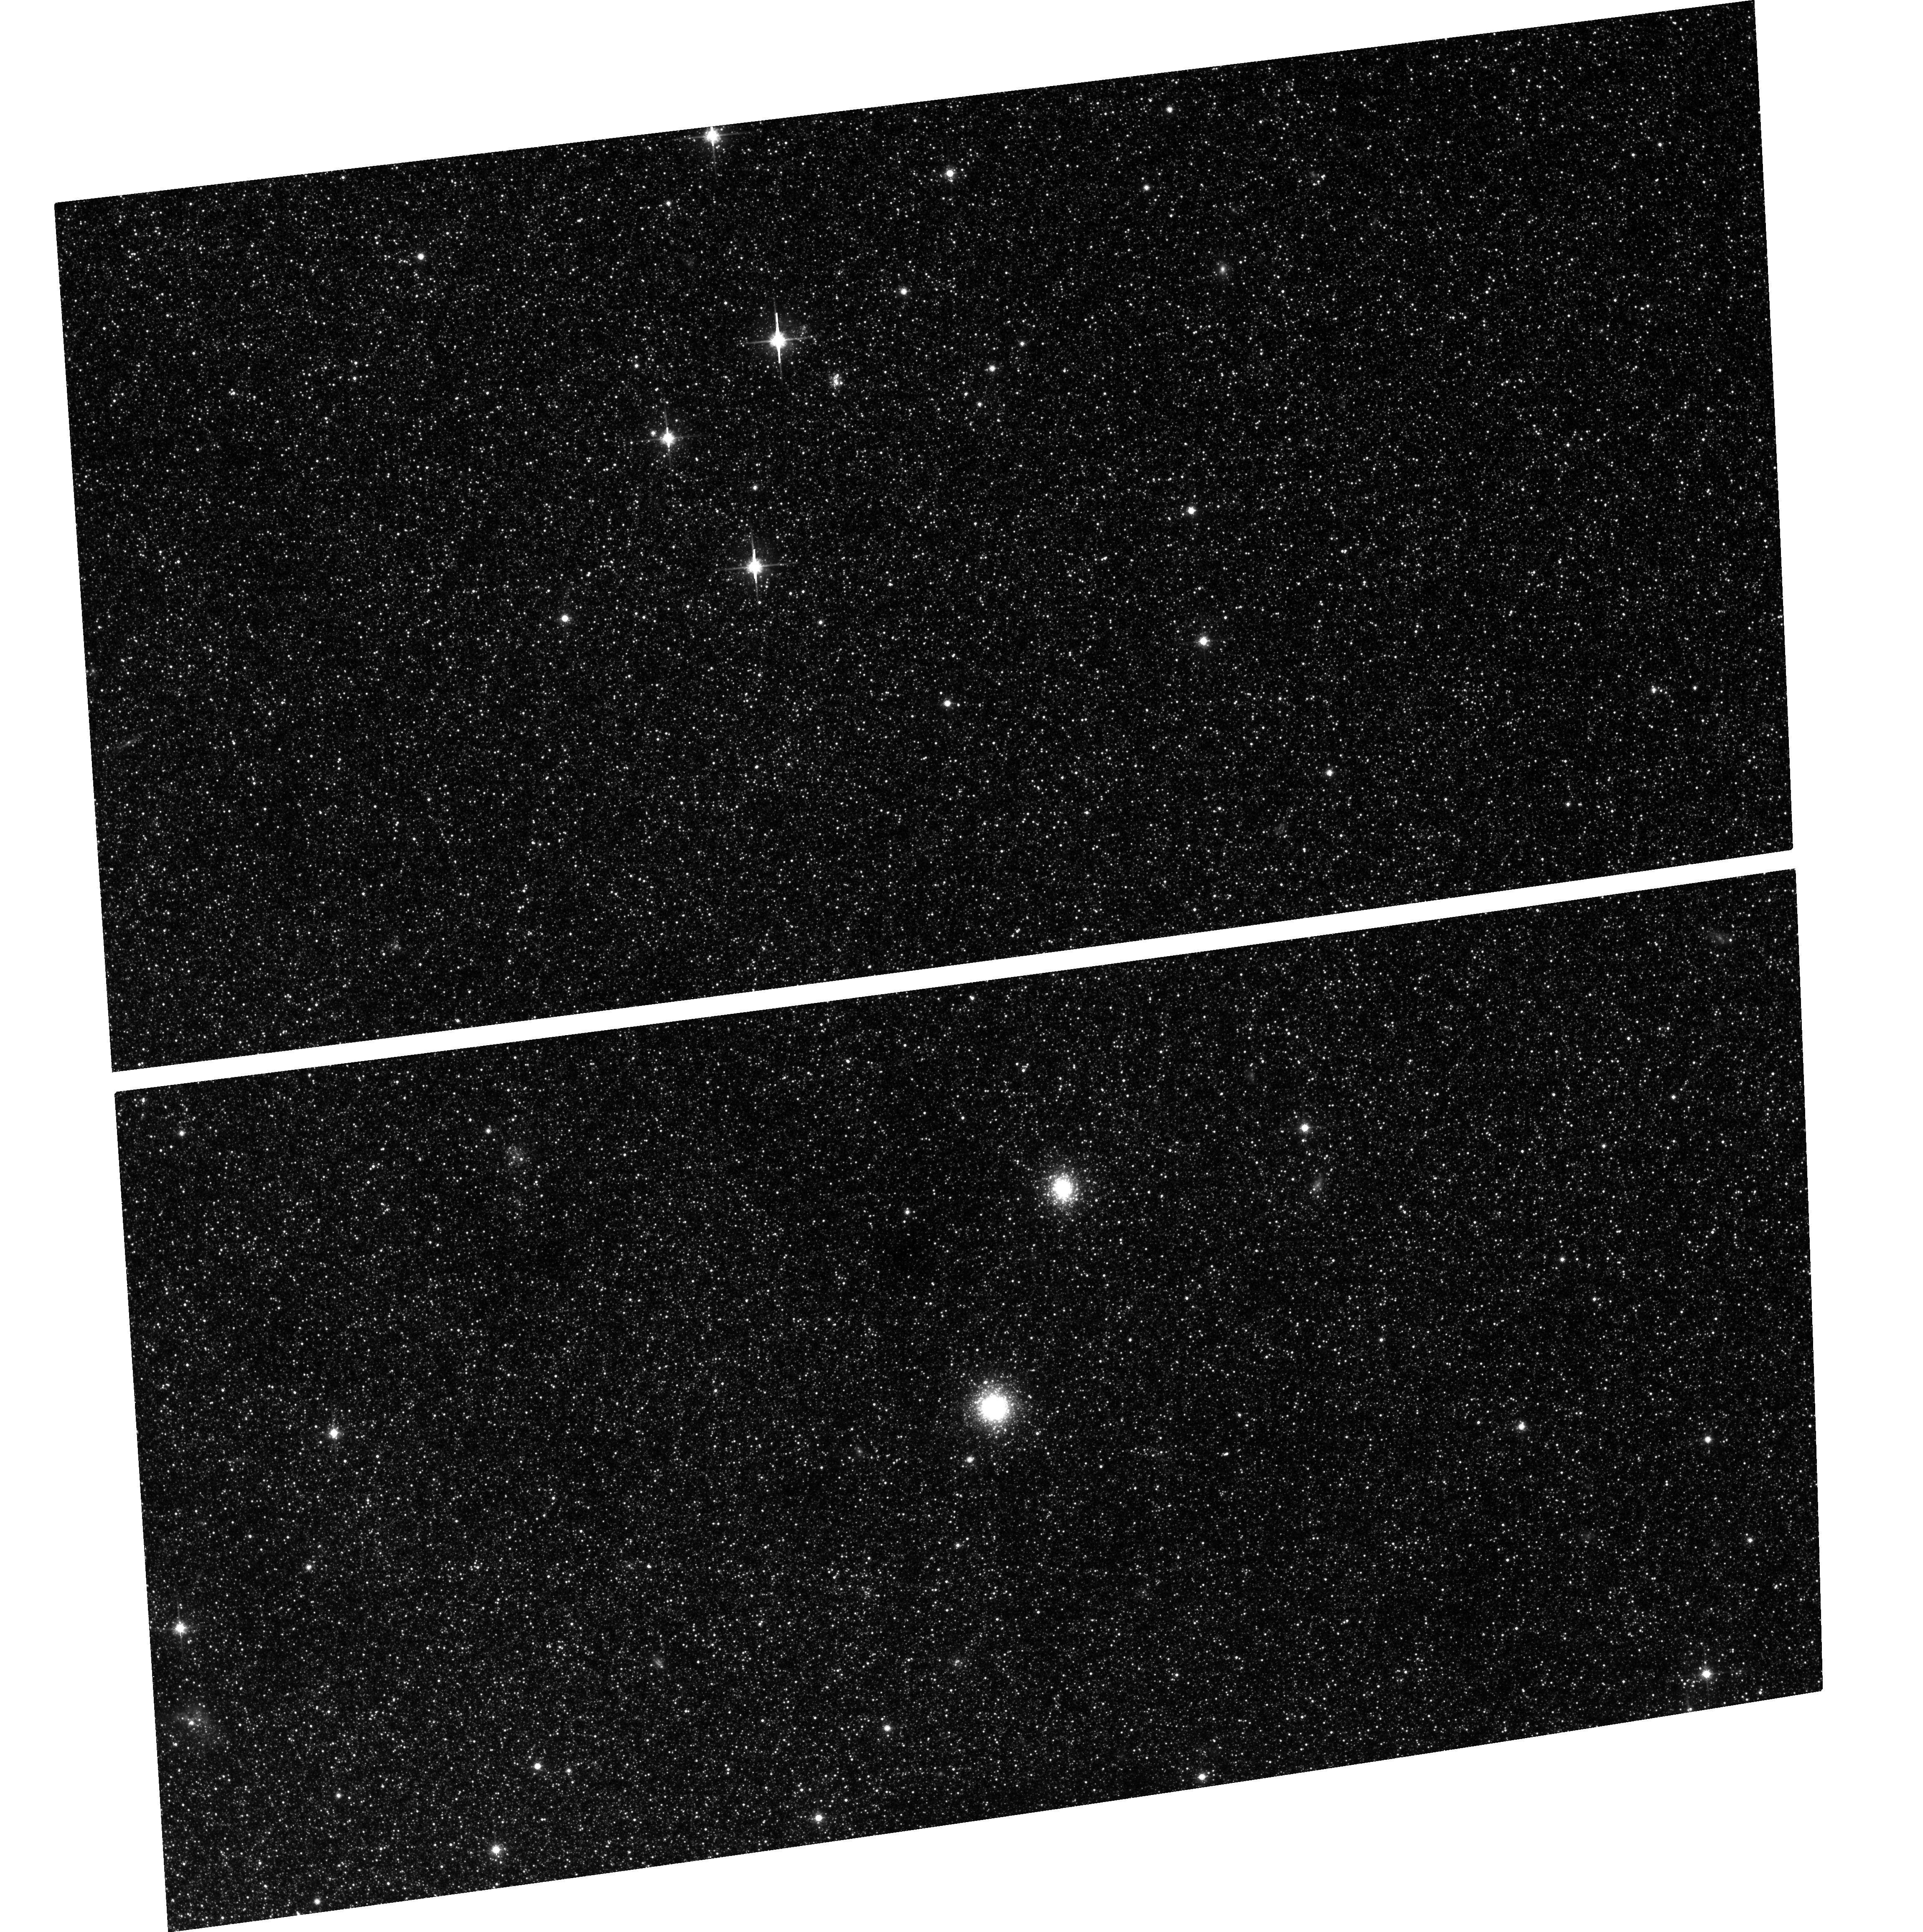
Target: M31-G124
Instrument: ACS/WFC
Filter: F814W
Exposure: 40 min
Observation ID: hst_10260_24_acs_wfc_f814w_j8z024

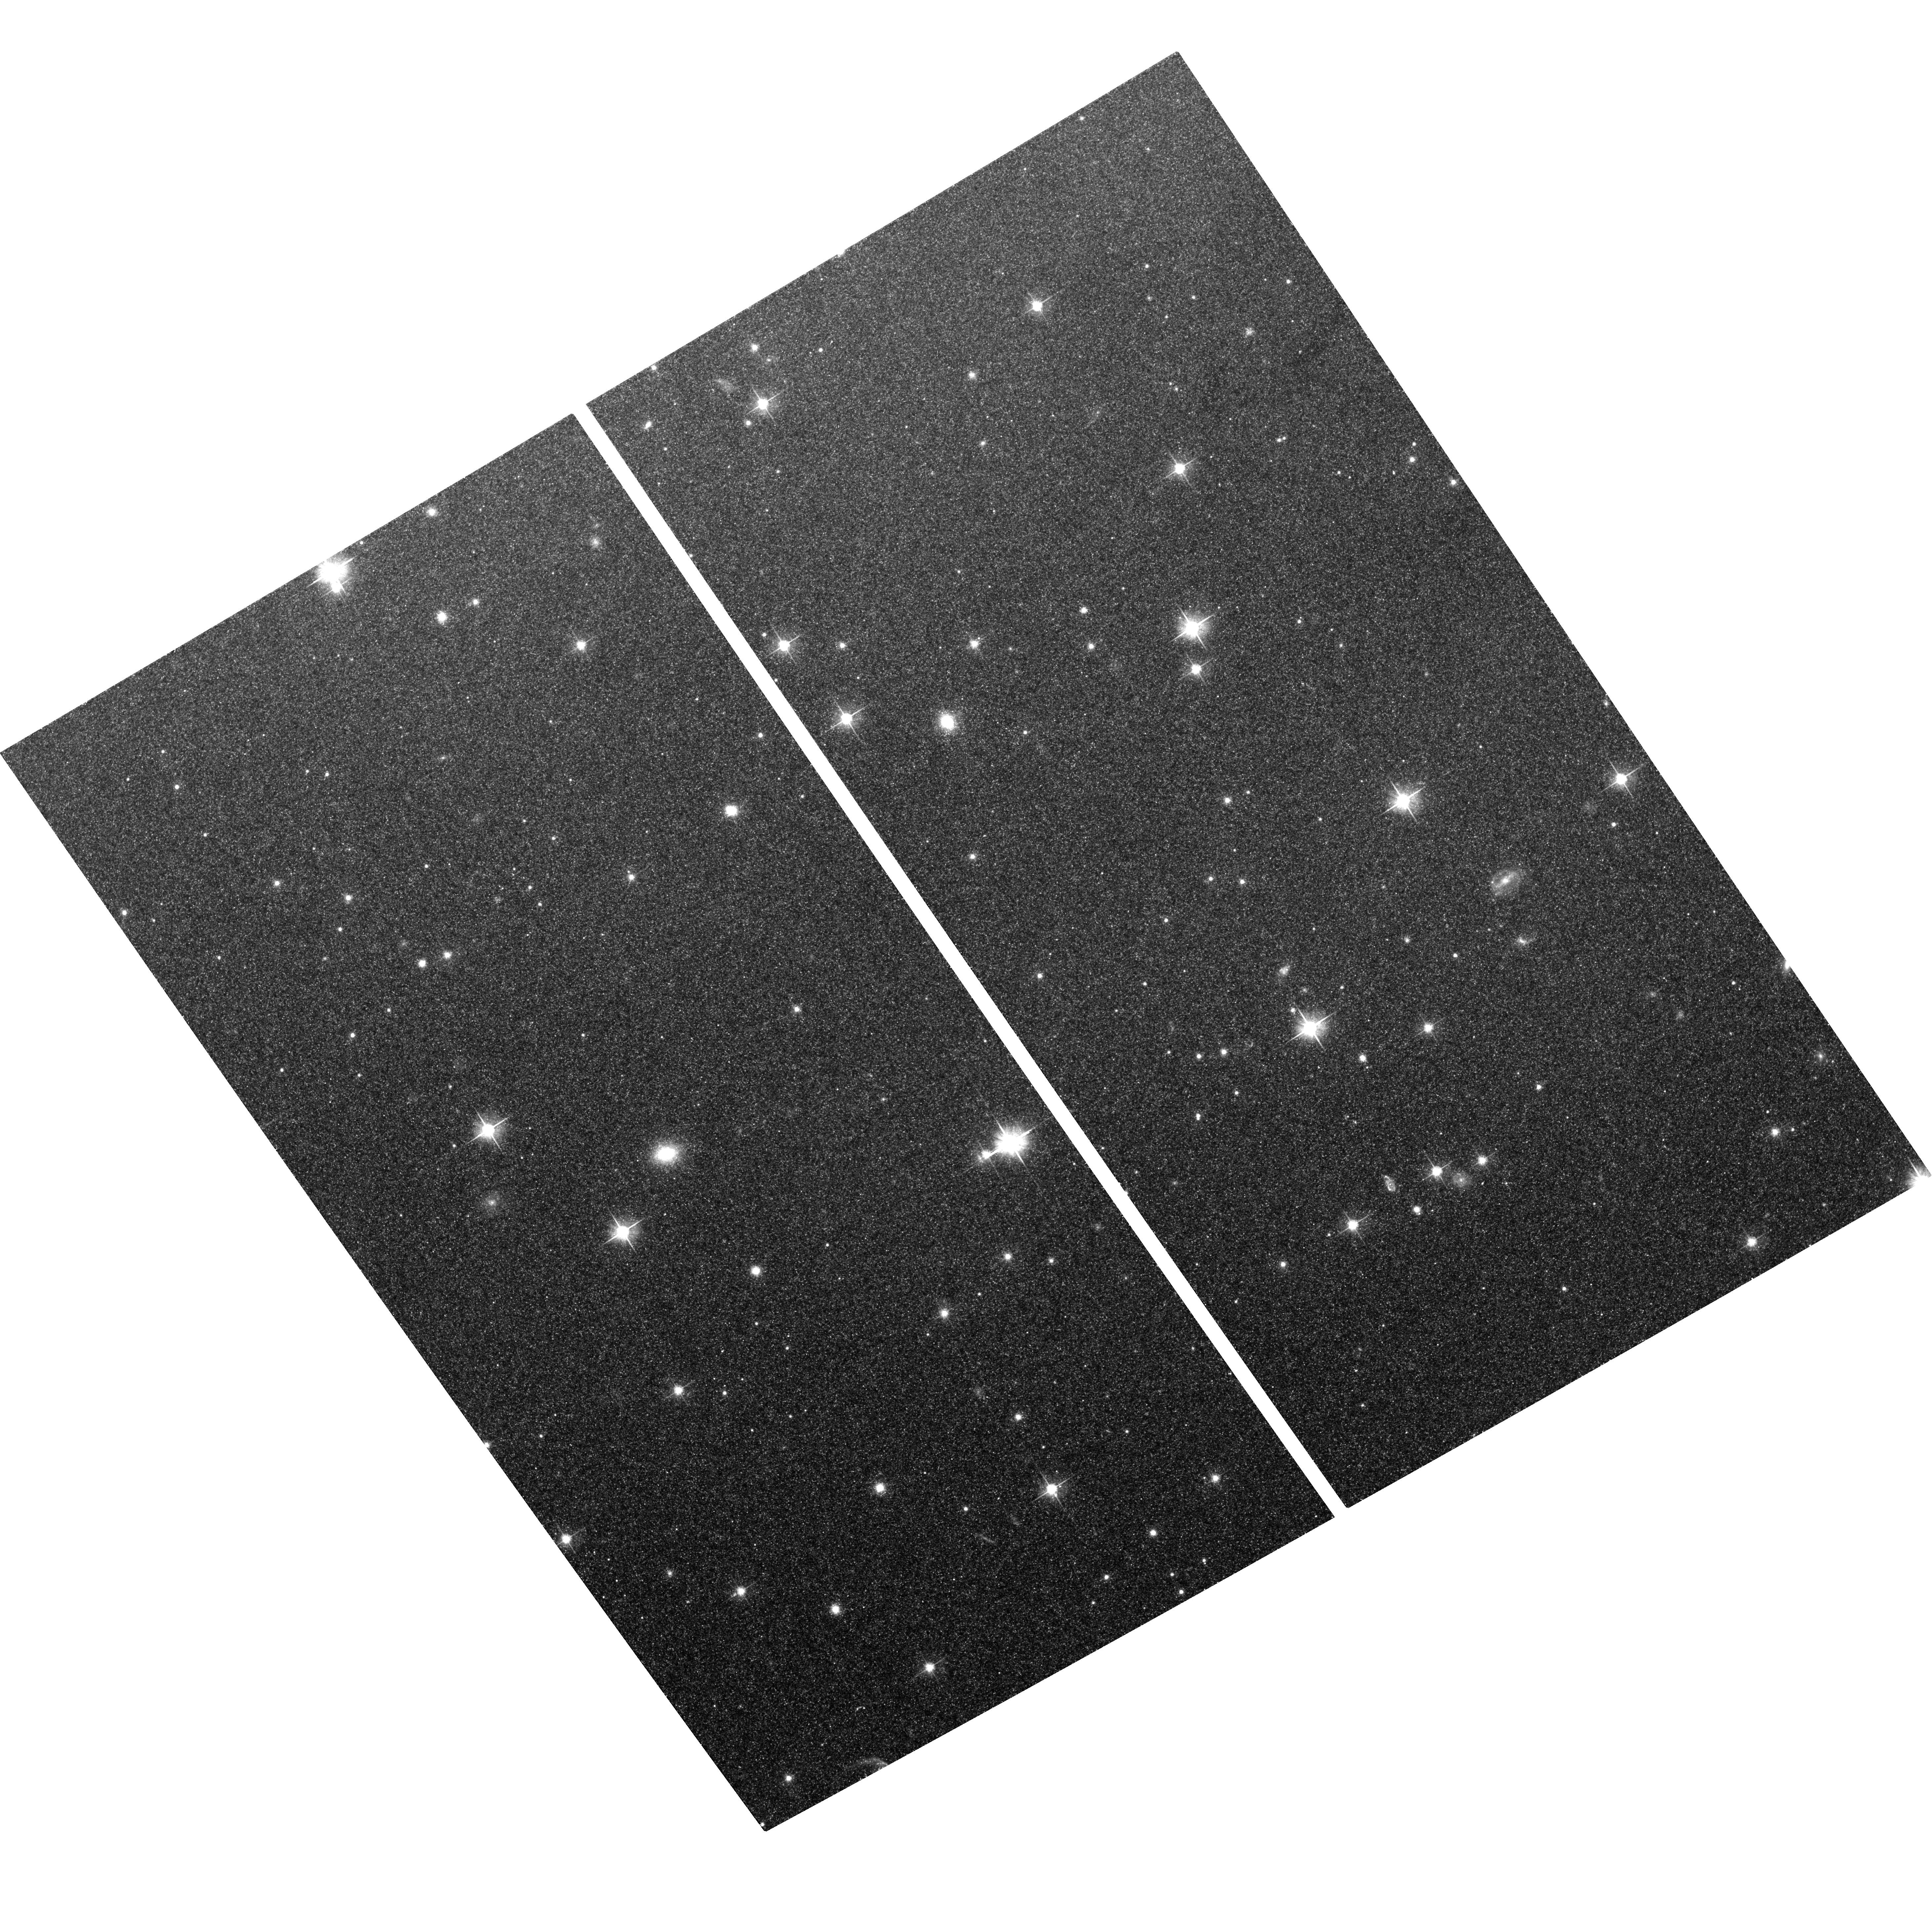
Target: NGC5128-C12
Instrument: ACS/WFC
Filter: F606W
Exposure: 40 min
Observation ID: hst_10260_16_acs_wfc_f606w_j8z016

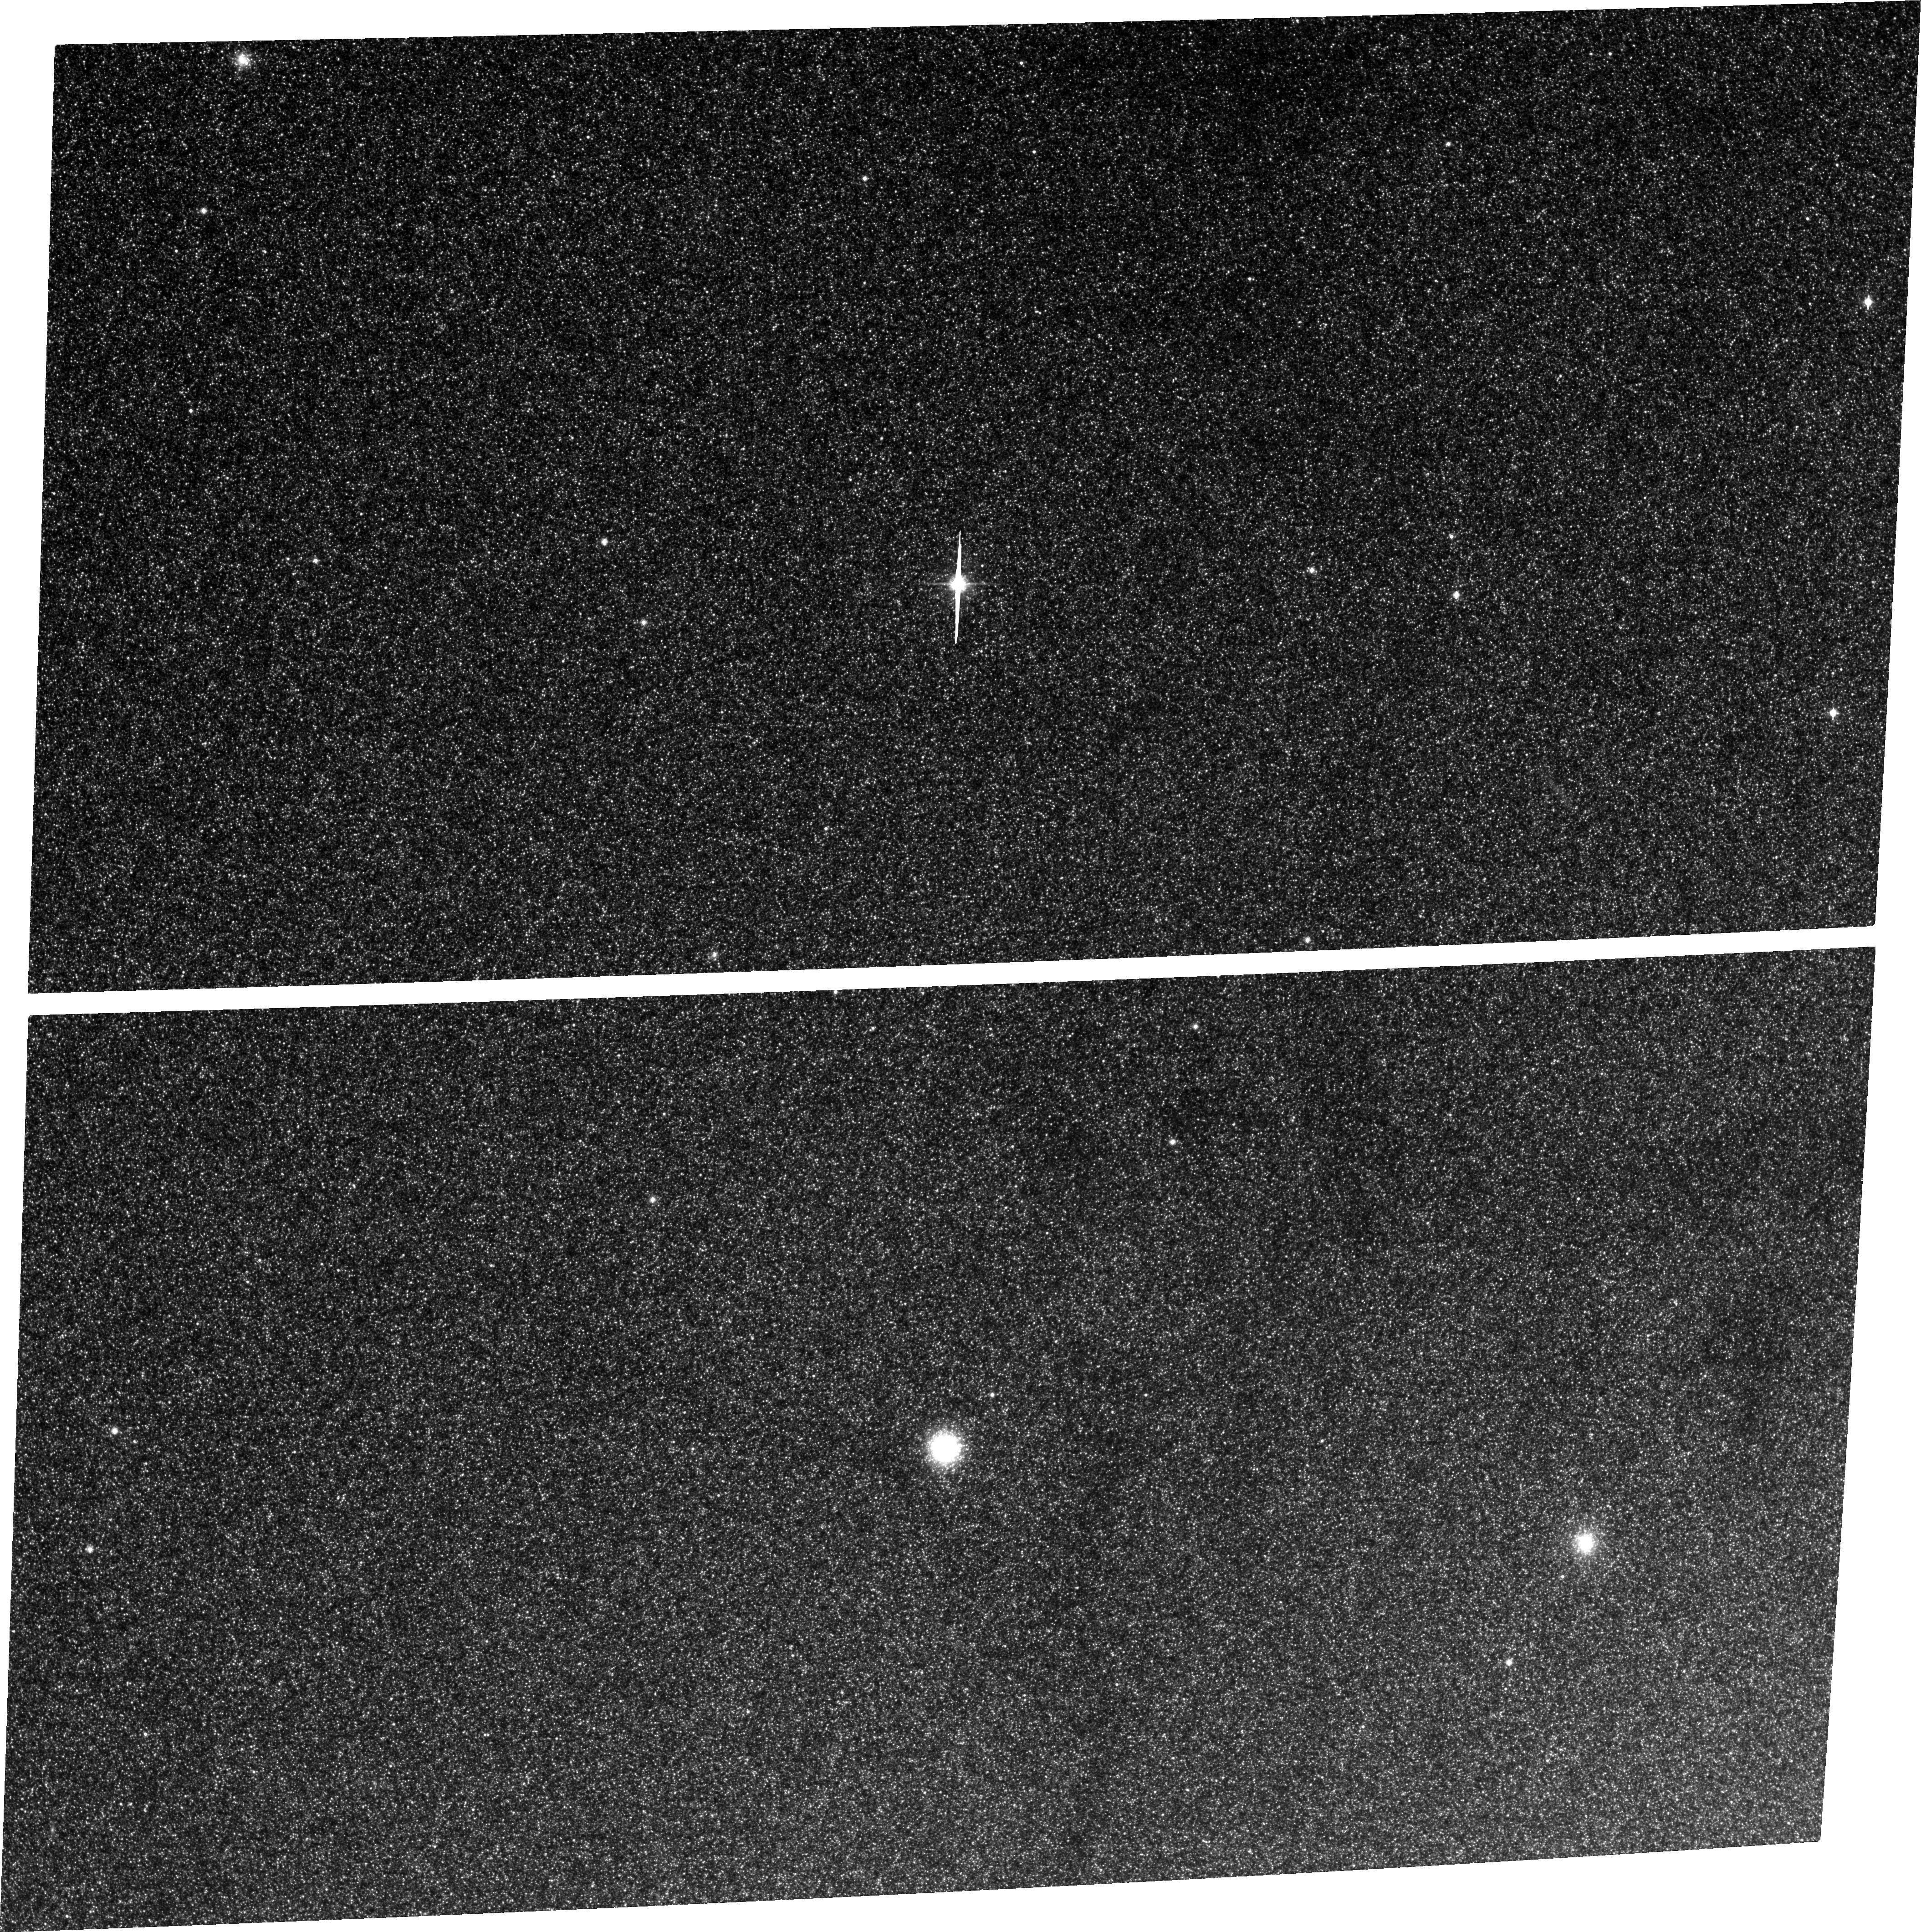
Target: M31-G205
Instrument: ACS/WFC
Filter: F814W
Exposure: 40 min
Observation ID: hst_10260_21_acs_wfc_f814w_j8z021

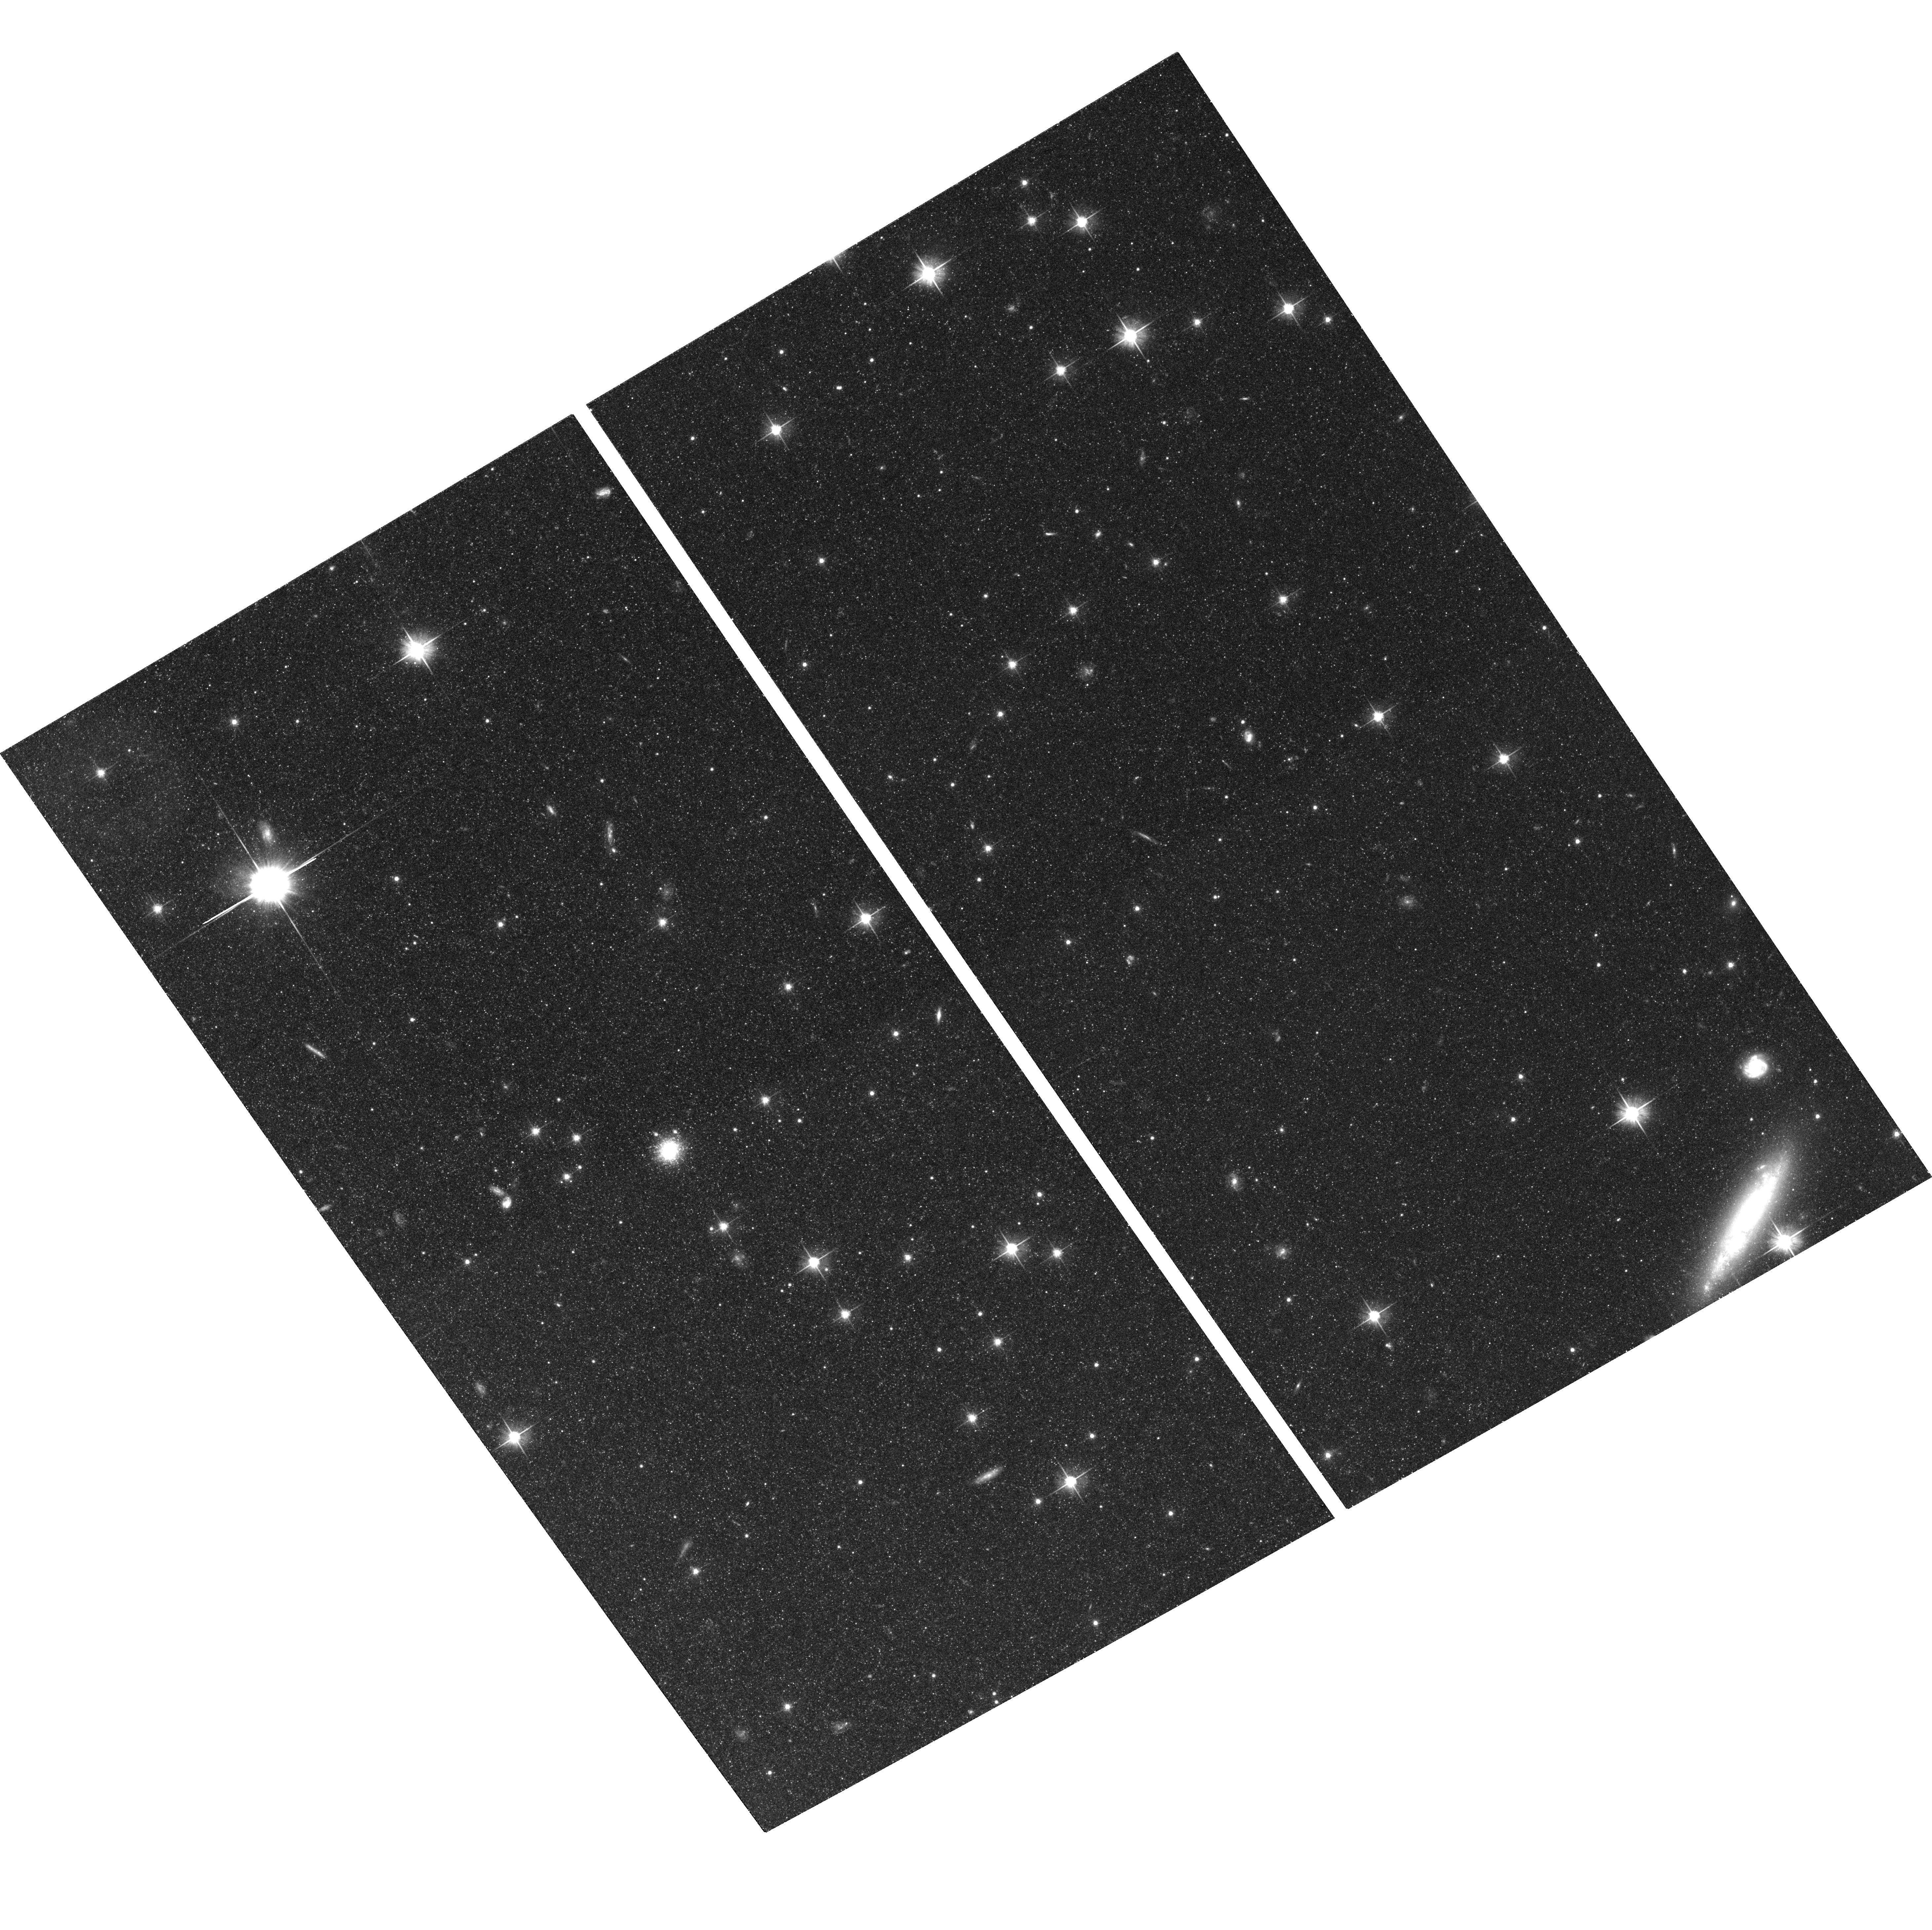
Target: NGC5128-C14
Instrument: ACS/WFC
Filter: F606W
Exposure: 40 min
Observation ID: hst_10260_18_acs_wfc_f606w_j8z018

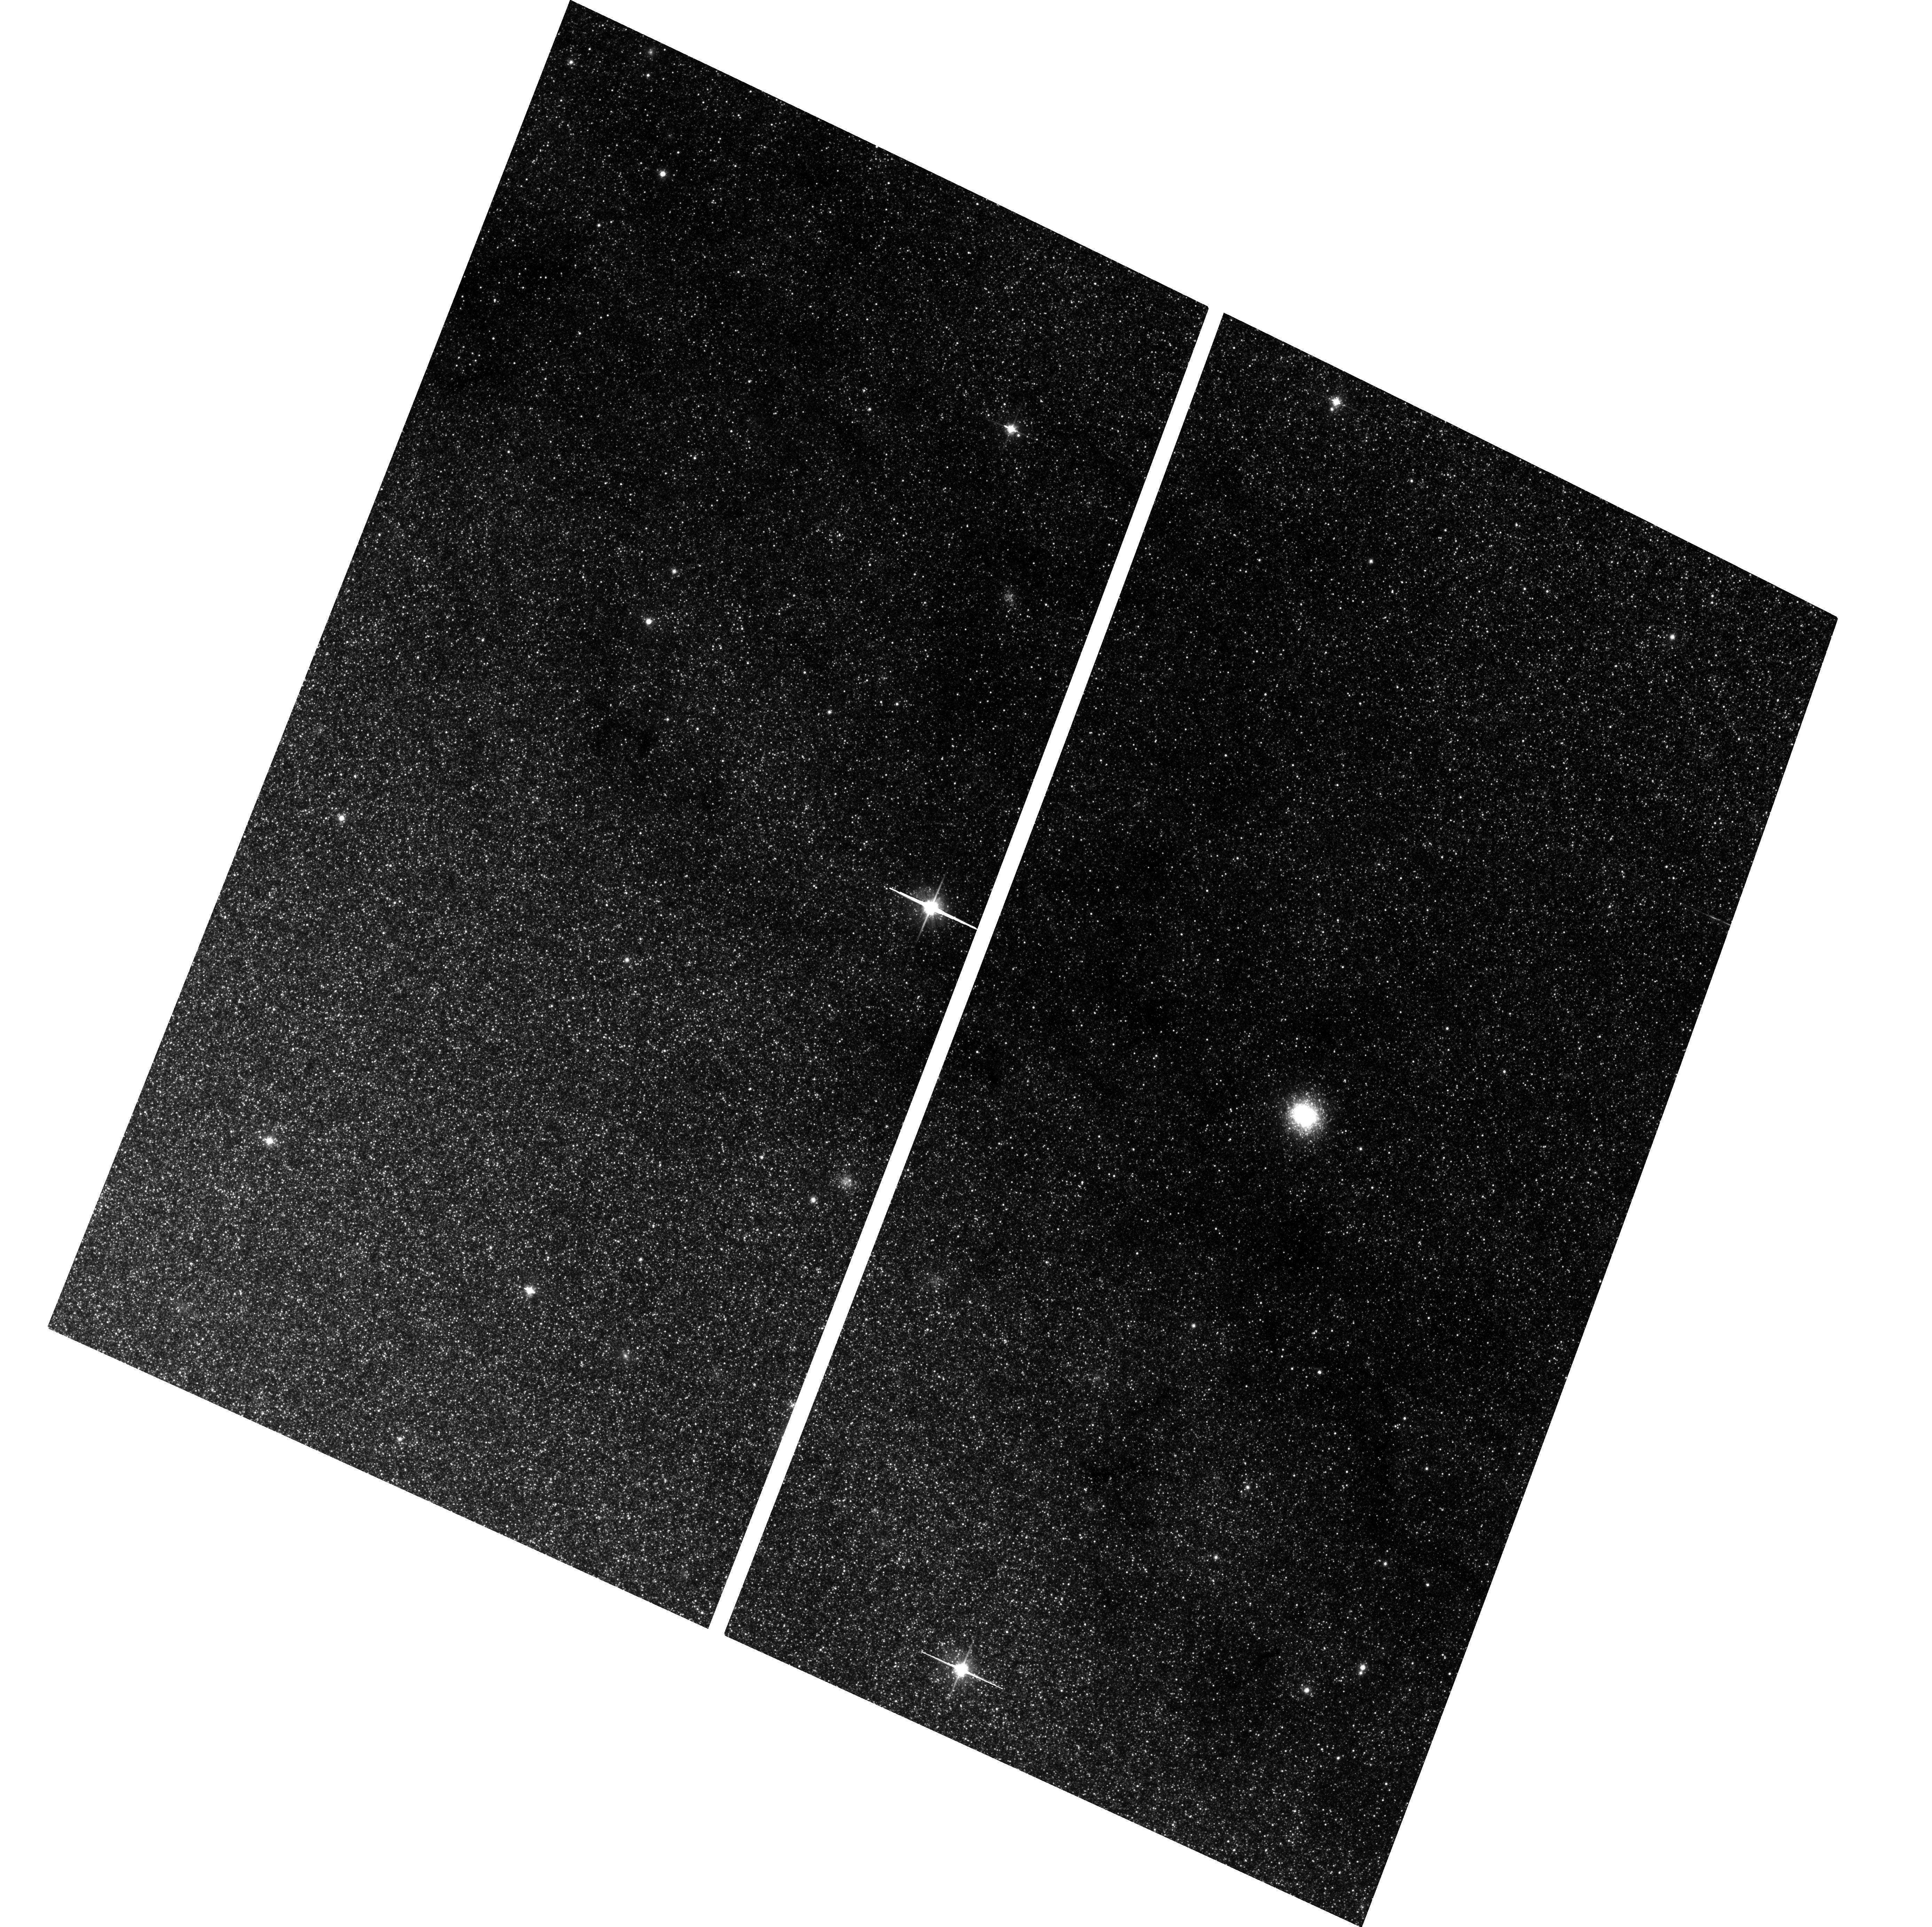
Target: M31-B327
Instrument: ACS/WFC
Filter: F814W
Exposure: 40 min
Observation ID: hst_10260_19_acs_wfc_f814w_j8z019

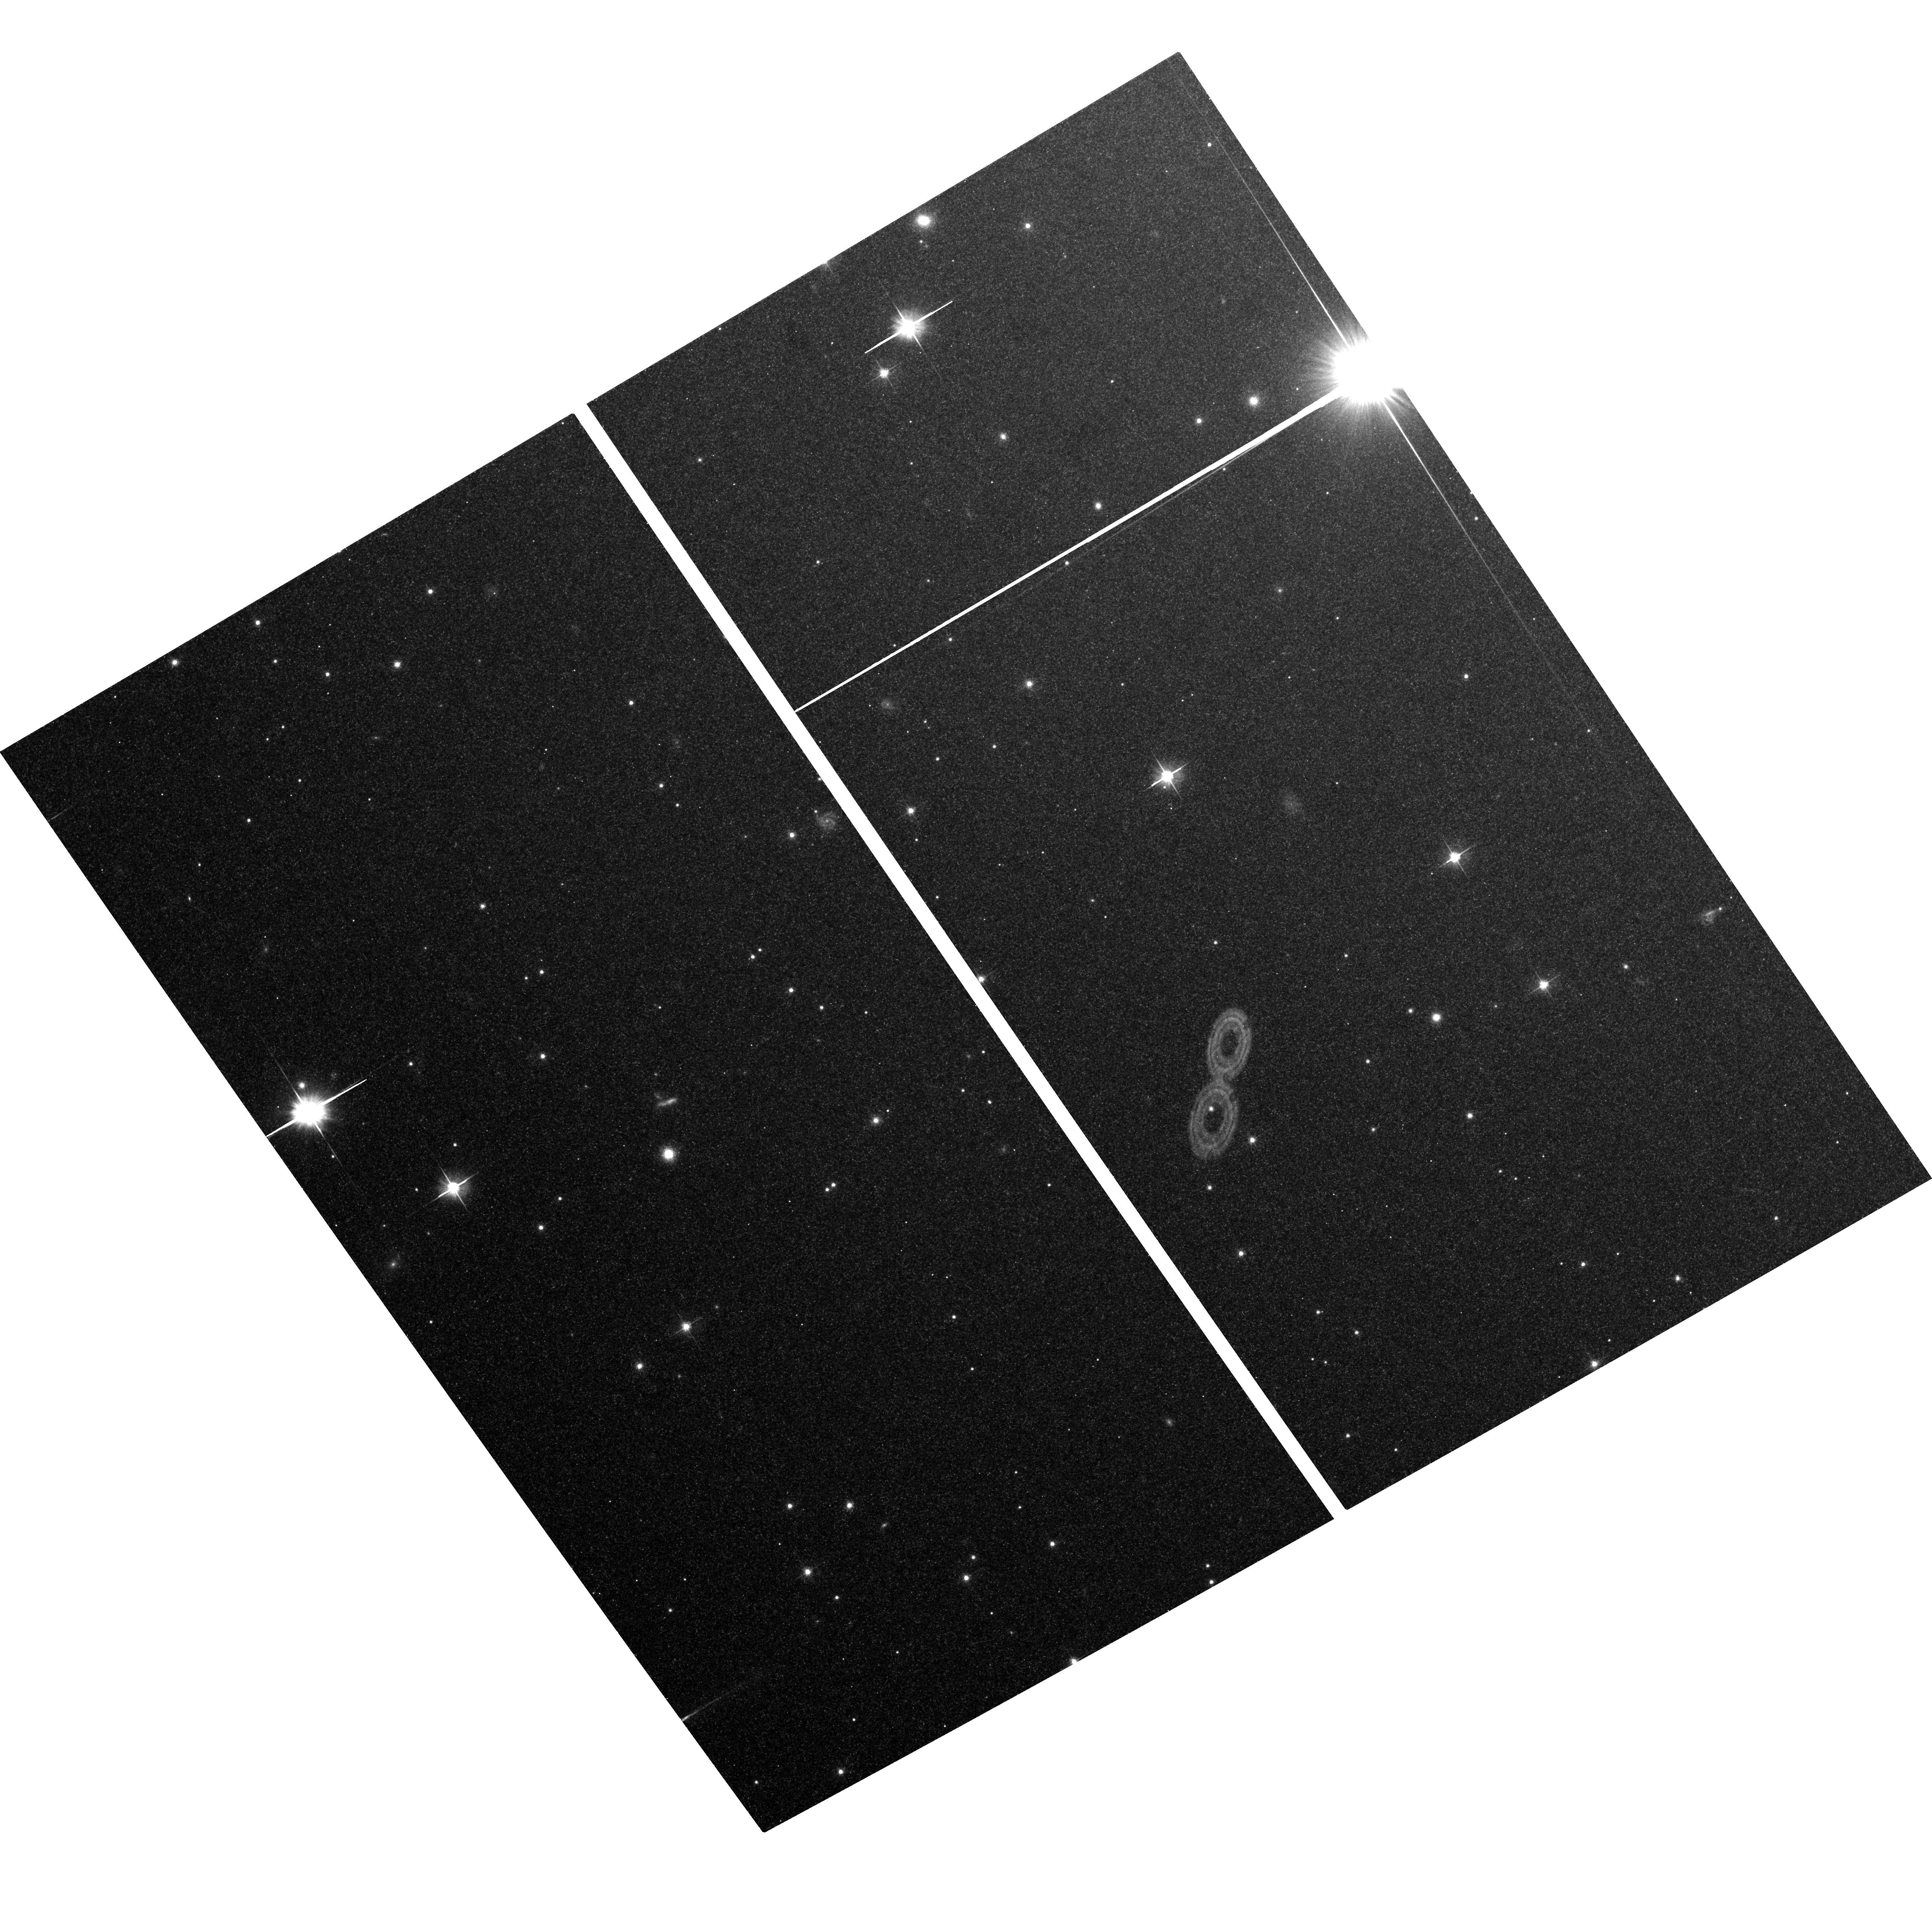
Target: NGC5128-C19
Instrument: ACS/WFC
Filter: F606W
Exposure: 40 min
Observation ID: hst_10260_17_acs_wfc_f606w_j8z017

The Most Massive Star Clusters:  Supermassive Globular Clusters or Dwarf Galaxy Nuclei? (PI: Harris, William Edgar)

Evidence is mounting that the most massive globular clusters, such as Omega Centauri and M31-G1, may be related to the recently discovered "Ultra-Compact Dwarfs" and the dense nuclei of dE, N galaxies. However, no systematic imaging investigation of these supermassive globular clusters -- at the level of Omega Cen and beyond -- has been done, and we do not know what fraction of them might bear the signatures (such as large effective radii or tidal tails) of having originated as dE nuclei. We propose to use the ACS/WFC to obtain deep images of 18 such clusters in NGC 5128 and M31, the two nearest rich globular cluster systems. These globulars are the richest star clusters that can be found in nature, the biggest of them reaching 10^7 Solar masses, and they are likely to represent the results of star formation under the densest and most extreme conditions known. Using the profiles of the clusters including their faint outer envelopes, we will carry out state-of-the-art dynamical modelling of their structures, and look for any clear evidence which would indicate that they are associated with stripped satellites. This study will build on our previous work with STIS and WFPC2 imaging designed to study the 'Fundamental Plane' of globular clusters. When our new work is combined with Archival WFPC2, STIS, and ACS material, we will also be able to construct the definitive mapping of the Fundamental Plane of globular clusters at its uppermost mass range, and confirm whether or not the UCD and dE, N objects occupy a different structural parameter space.